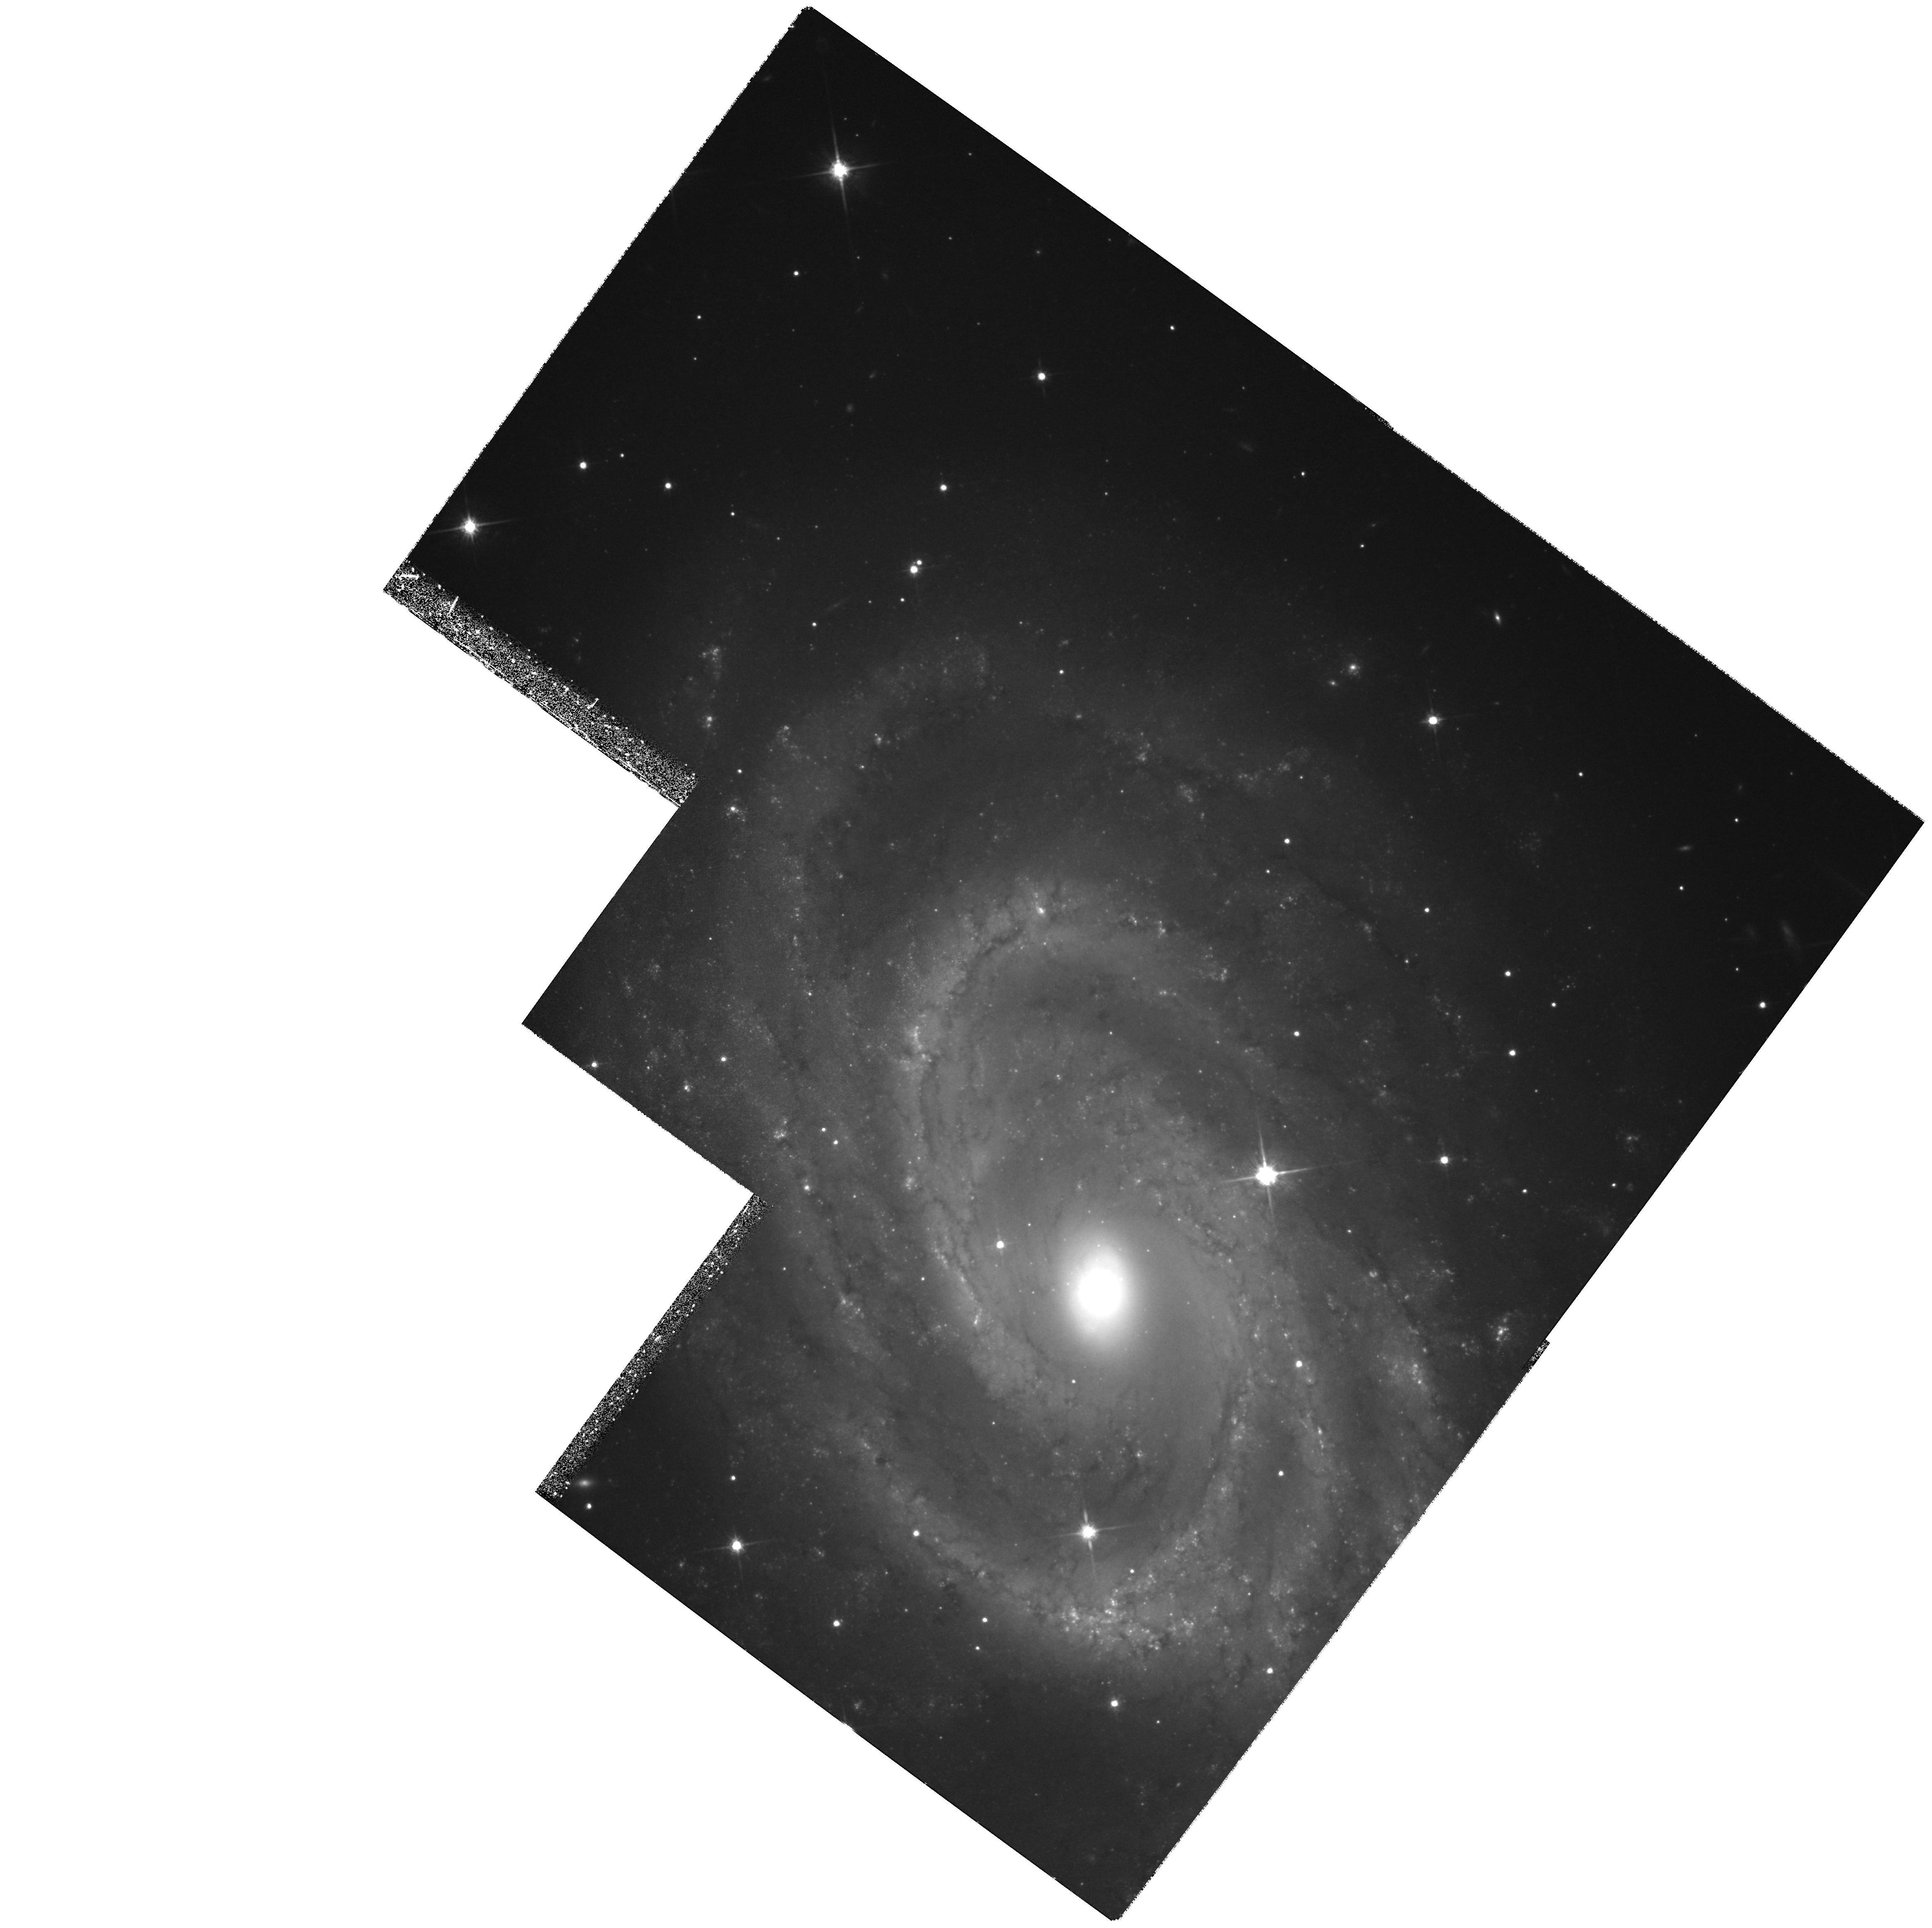
Target: NGC4603-POS1
Instrument: WFPC2/PC
Filter: F814W
Exposure: 2.1 h
Observation ID: hst_7507_02_wfpc2_pc_f814w_u3zc02

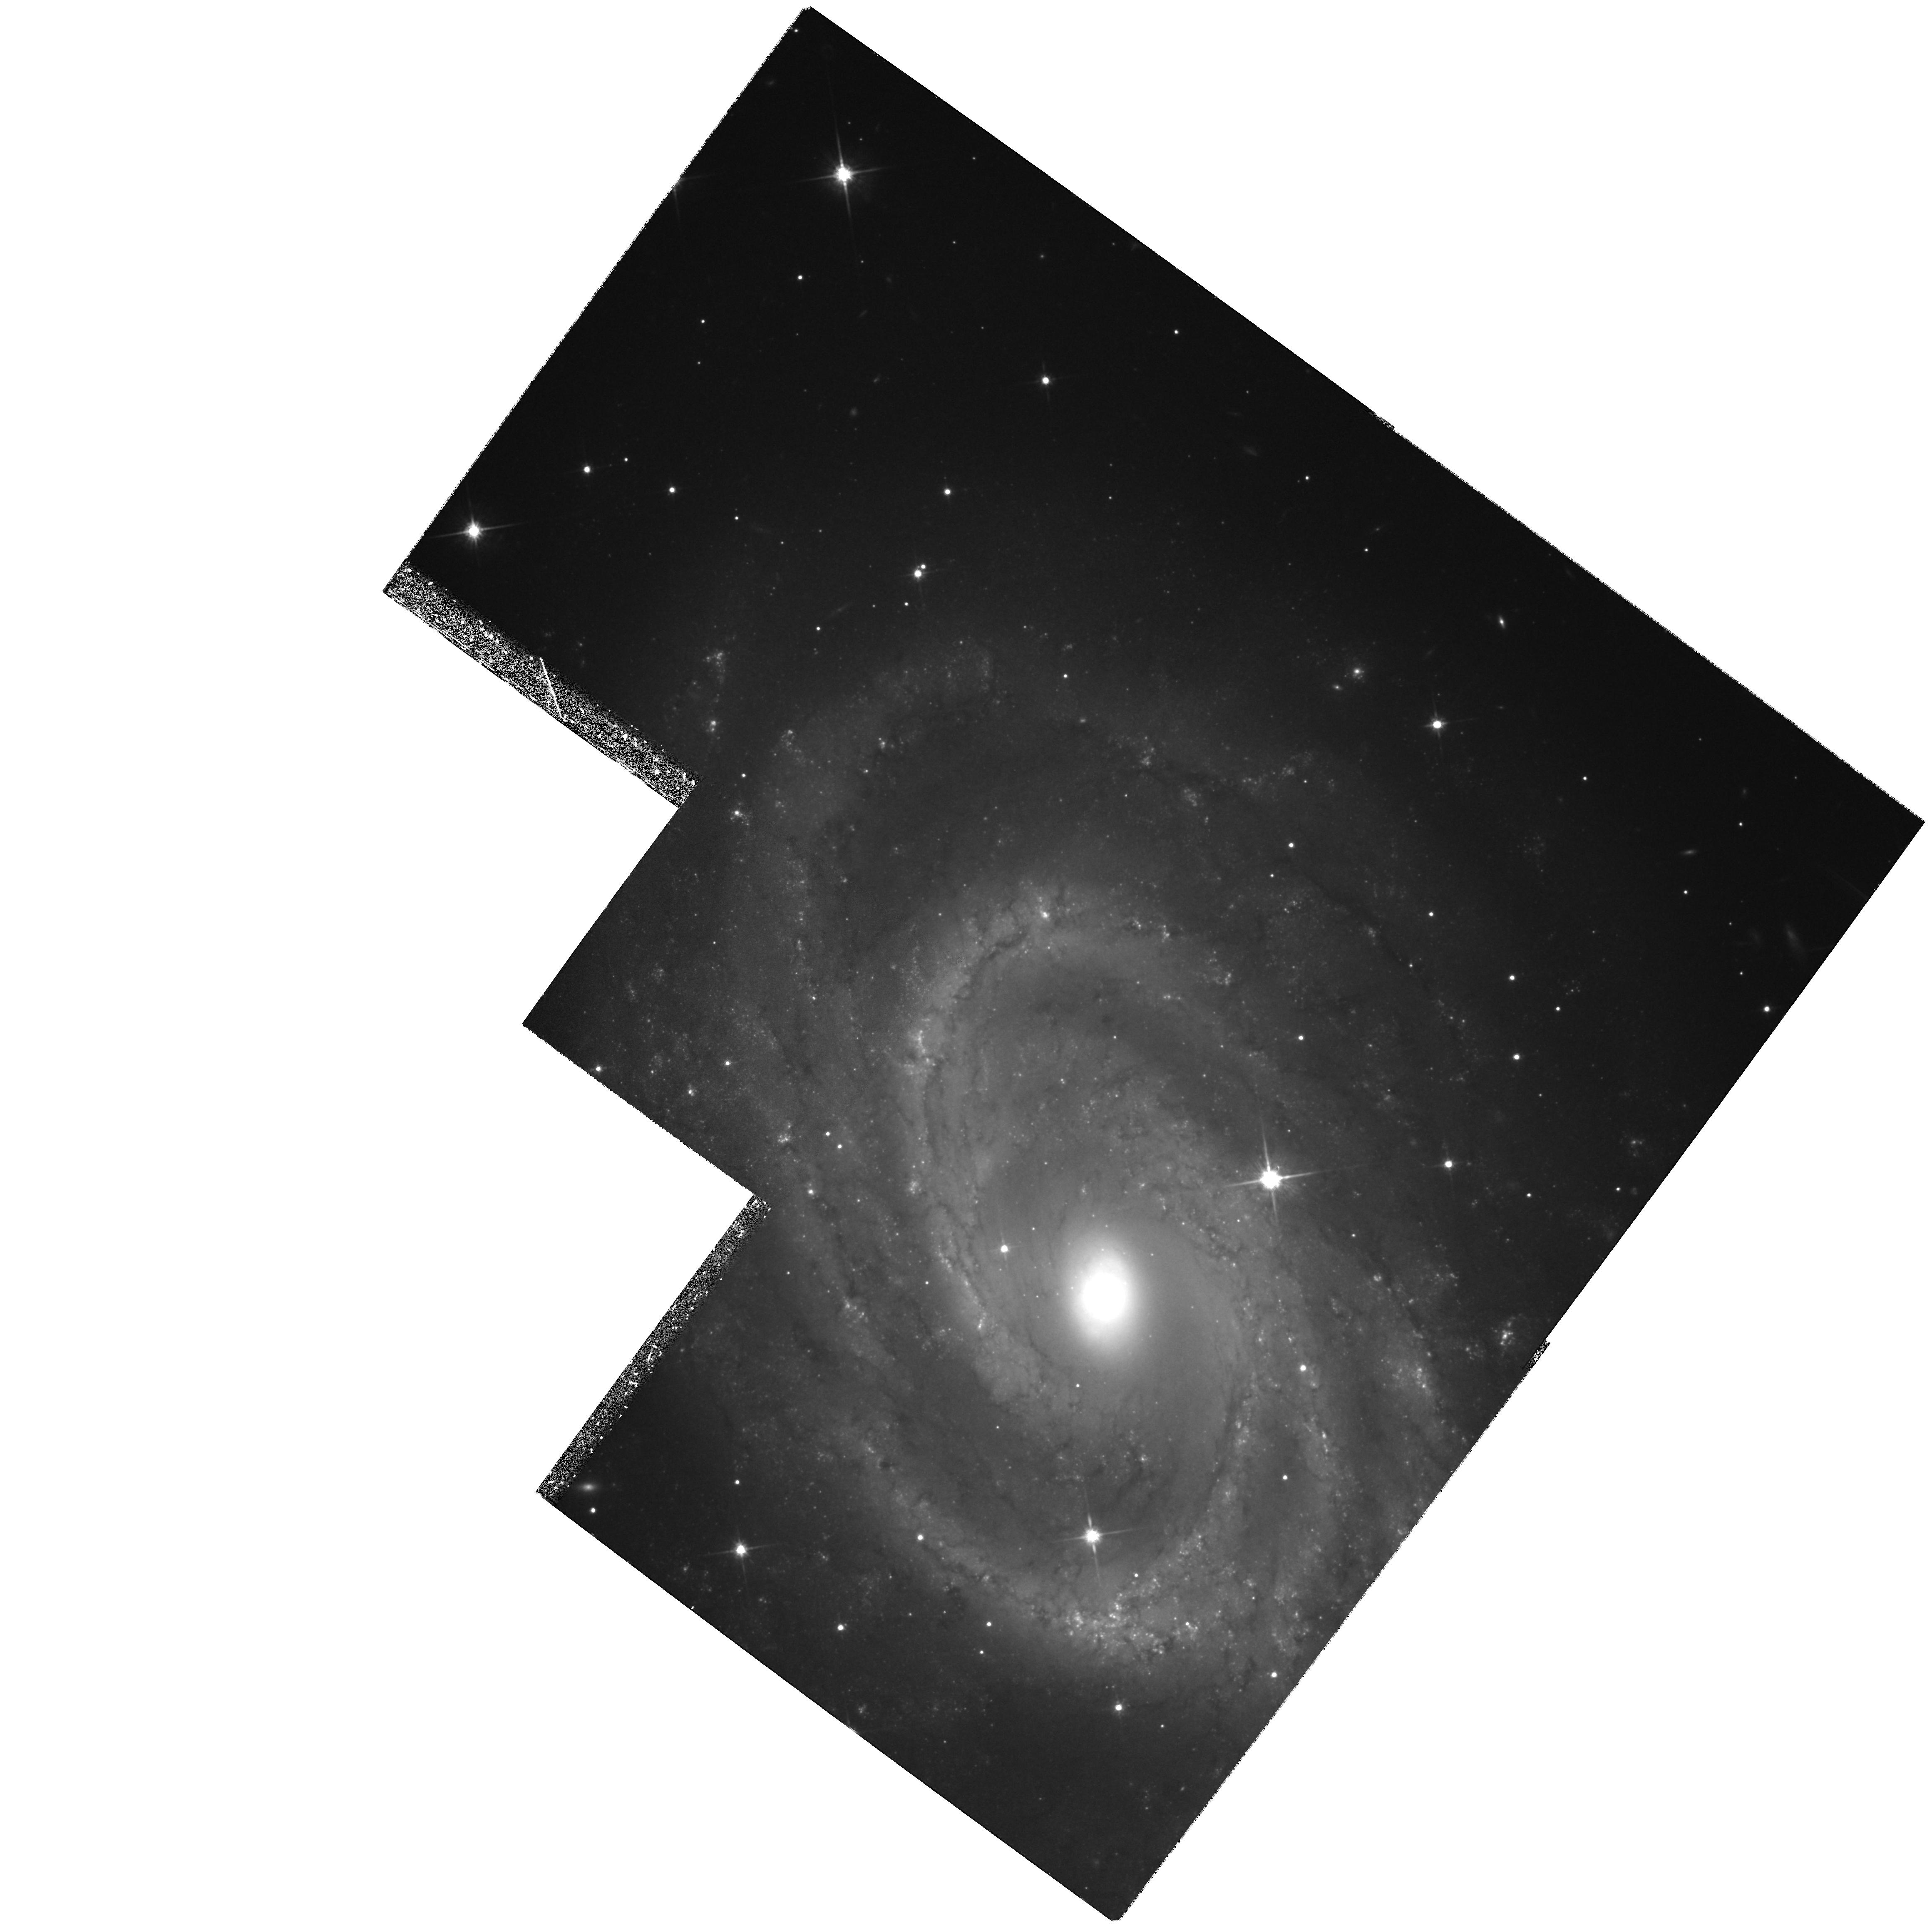
Target: NGC4603-POS1
Instrument: WFPC2/PC
Filter: F814W
Exposure: 2.1 h
Observation ID: hst_7507_01_wfpc2_pc_f814w_u3zc01

Determining Peculiar Motions by Observing Cepheids at 3,000 km/s (PI: Zepf, Stephen E.)

We have used WFPC2 V-band observations to successfully detect Cepheids in the galaxy NGC 4603, which is believed to be in the Cen30 cluster at a redshift of 3,000 kms . These are the most distant Cepheids known. We propose to follow up this result in two ways. First, I-band observations of our field in NGC 4603 are required in order to determine the reddening and true distance modulus, All of our orbits in the previous cycle were dedicated to V-band observations in order to maximize the discovery of Cepheids and demonstrate the feasibility of the project. Second, we propose to observe a second galaxy in the Cen30 cluster to confirm our distance for this cluster derived from these observations. The Cen30 cluster is of particular interest because secondary distance indicators suggest it has a large peculiar velocity, but no mass distribution is found in IRAS or optical galaxy maps which can produce the inferred motion. Therefore, either there are mass distributions not traced by galaxies, or there are systematic problems with secondary distance indicators. Our preliminary result (awaiting further scheduled epochs and the I-band data proposed here) for NGC 4603 favors the hypothesis that the secondary indicators are correct. However, any single galaxy might be in the foreground of the cluster, so we propose to observe a second Cen30 spiral, NGC 4575.